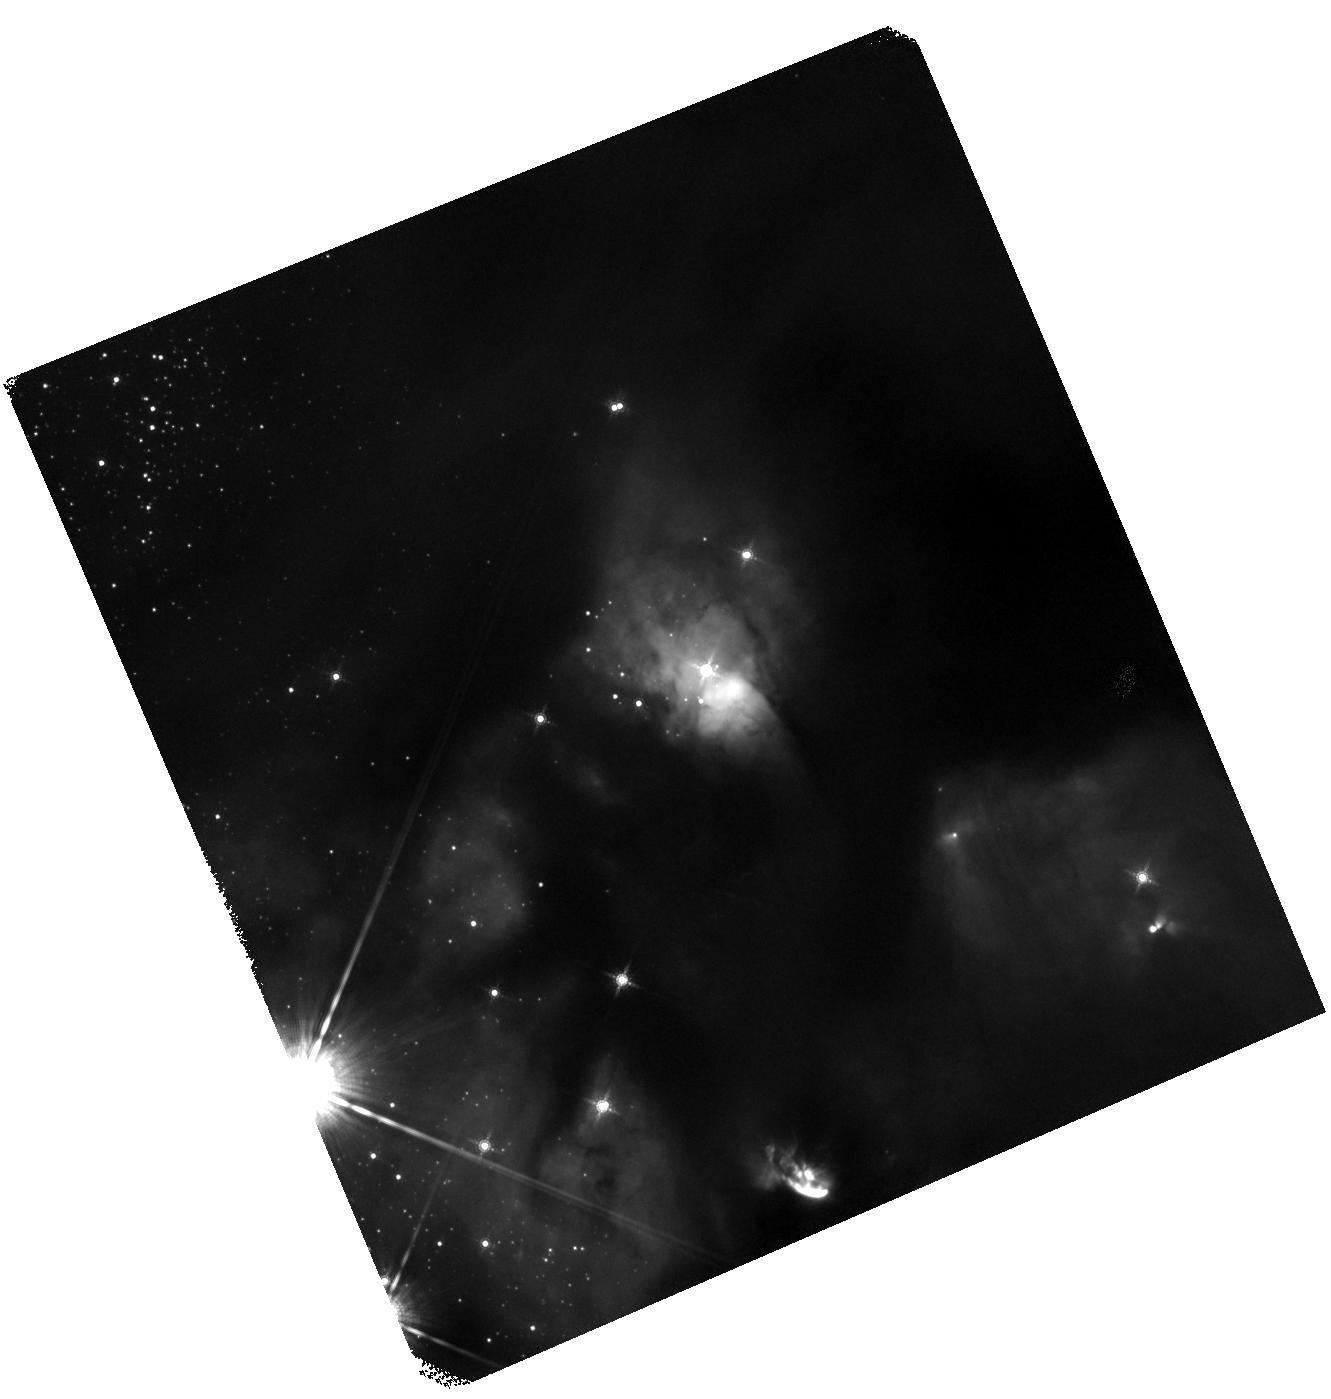
Target: J2773119.78-020137.54
Instrument: WFC3/IR
Filter: F160W
Exposure: 27 min
Observation ID: hst_14181_2e_wfc3_ir_f160w_iczc2e

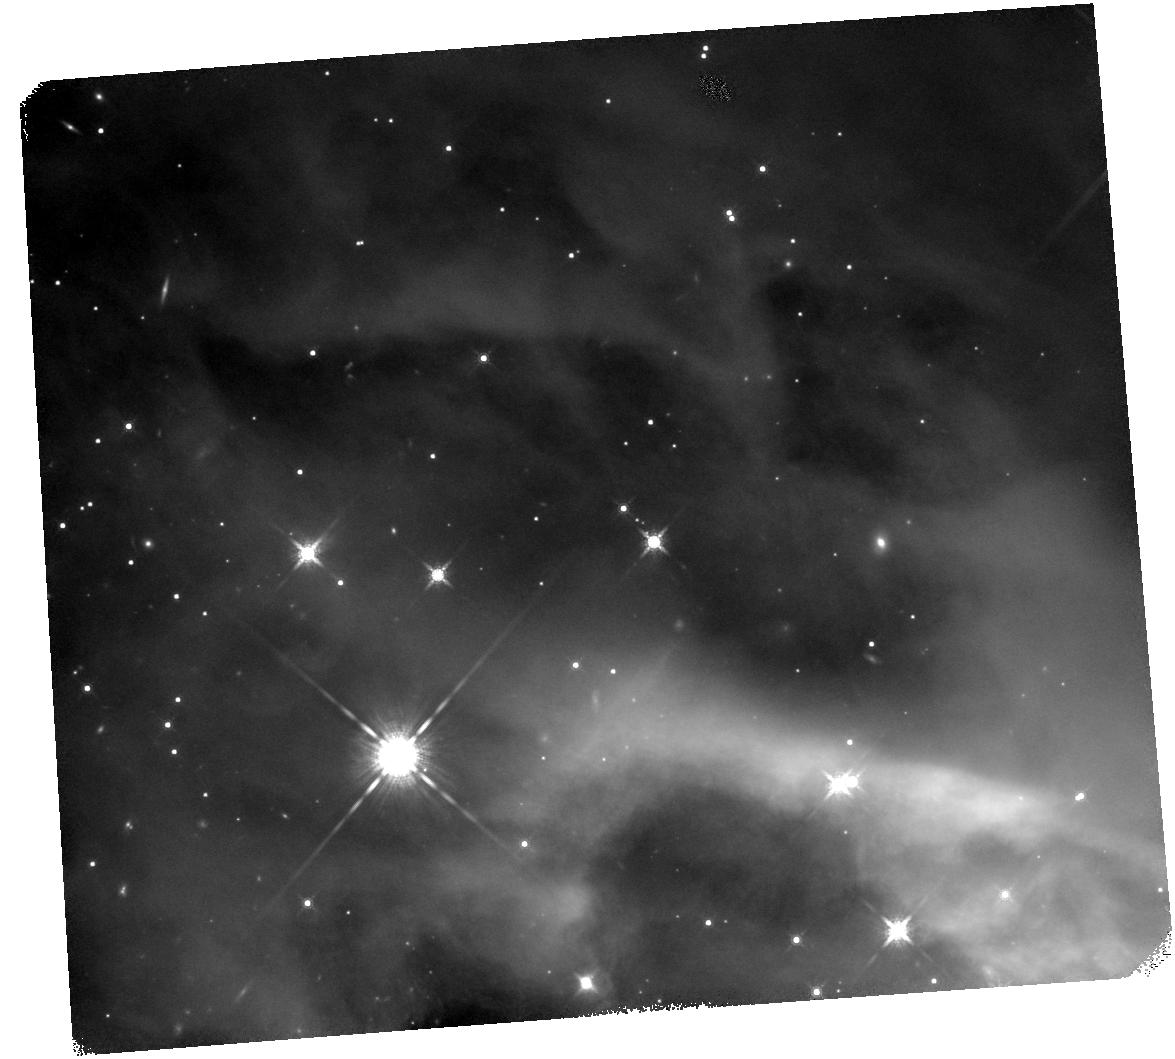
Target: J3152920.49+681155.07
Instrument: WFC3/IR
Filter: F160W
Exposure: 27 min
Observation ID: hst_14181_7m_wfc3_ir_f160w_iczc7m

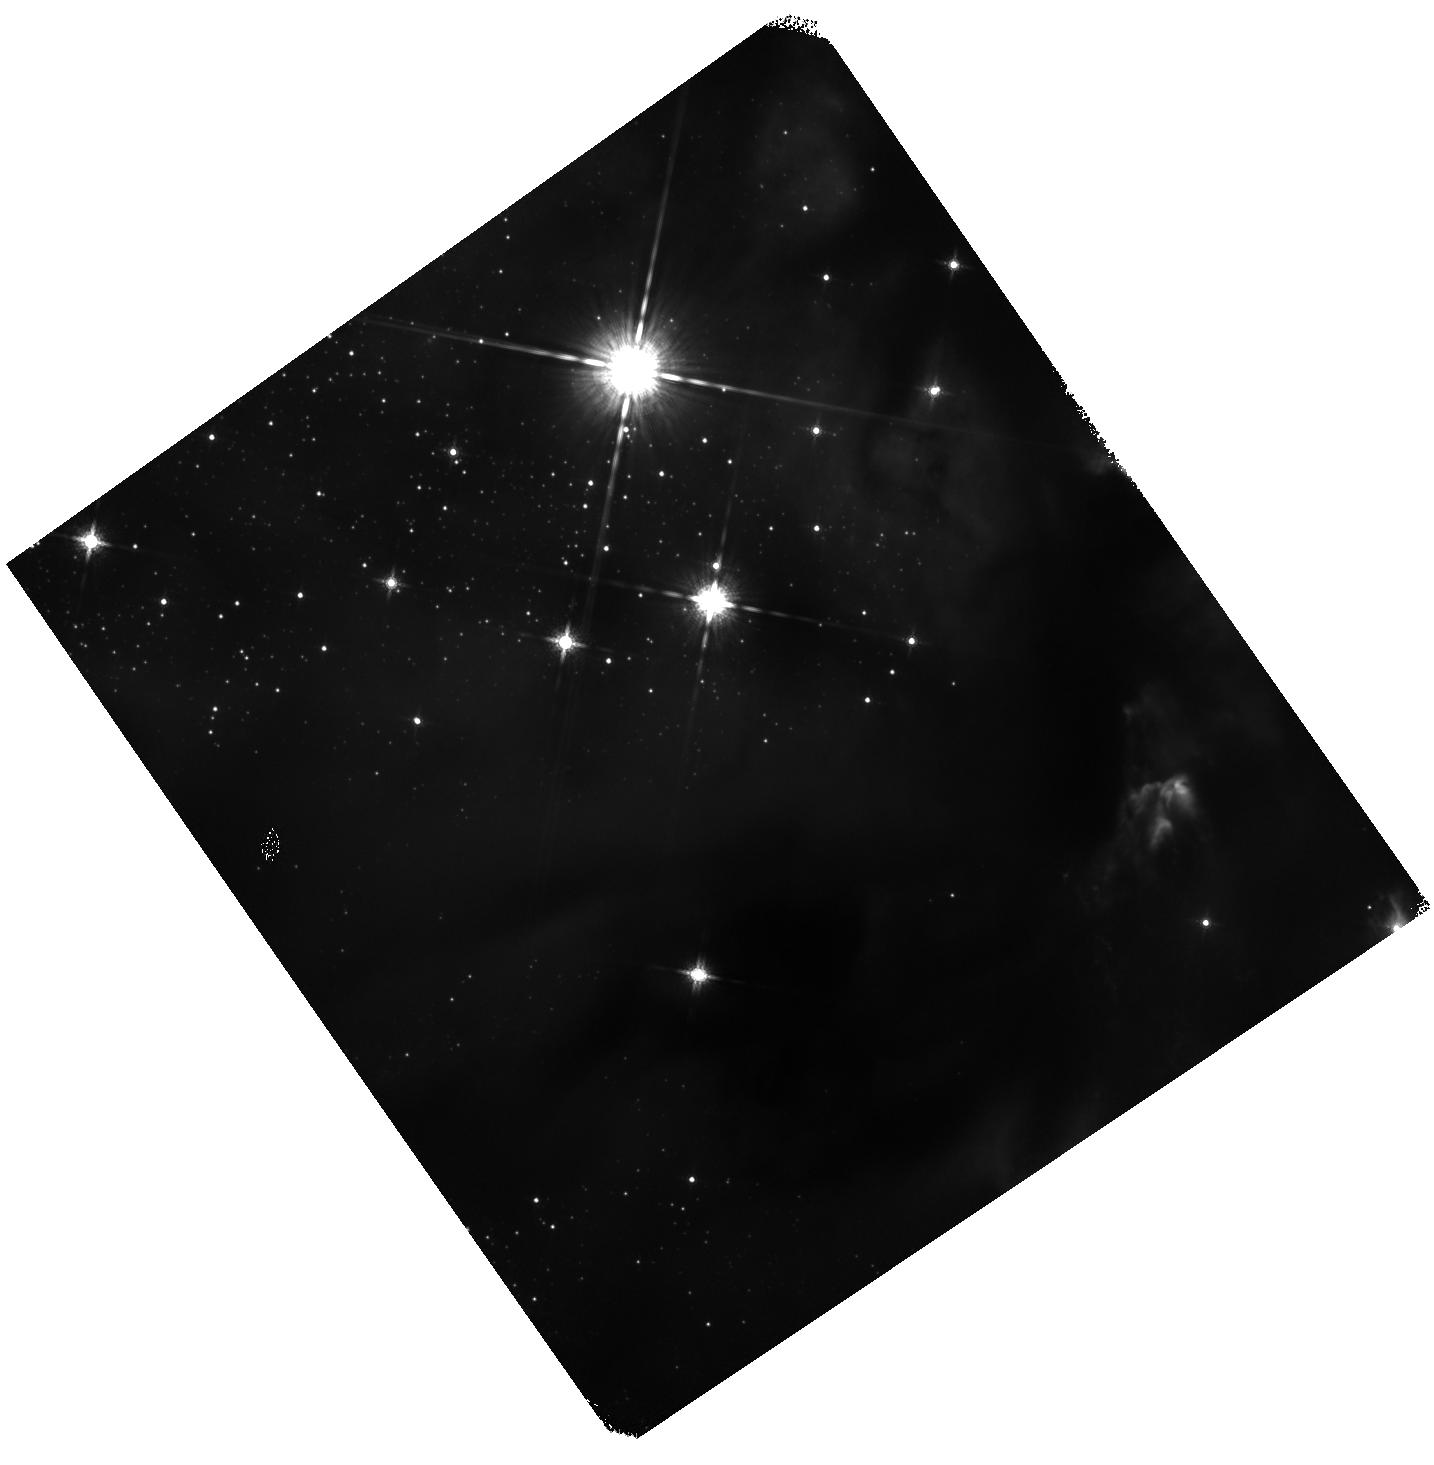
Target: J2773137.85-020320.77
Instrument: WFC3/IR
Filter: F160W
Exposure: 27 min
Observation ID: hst_14181_2g_wfc3_ir_f160w_iczc2g

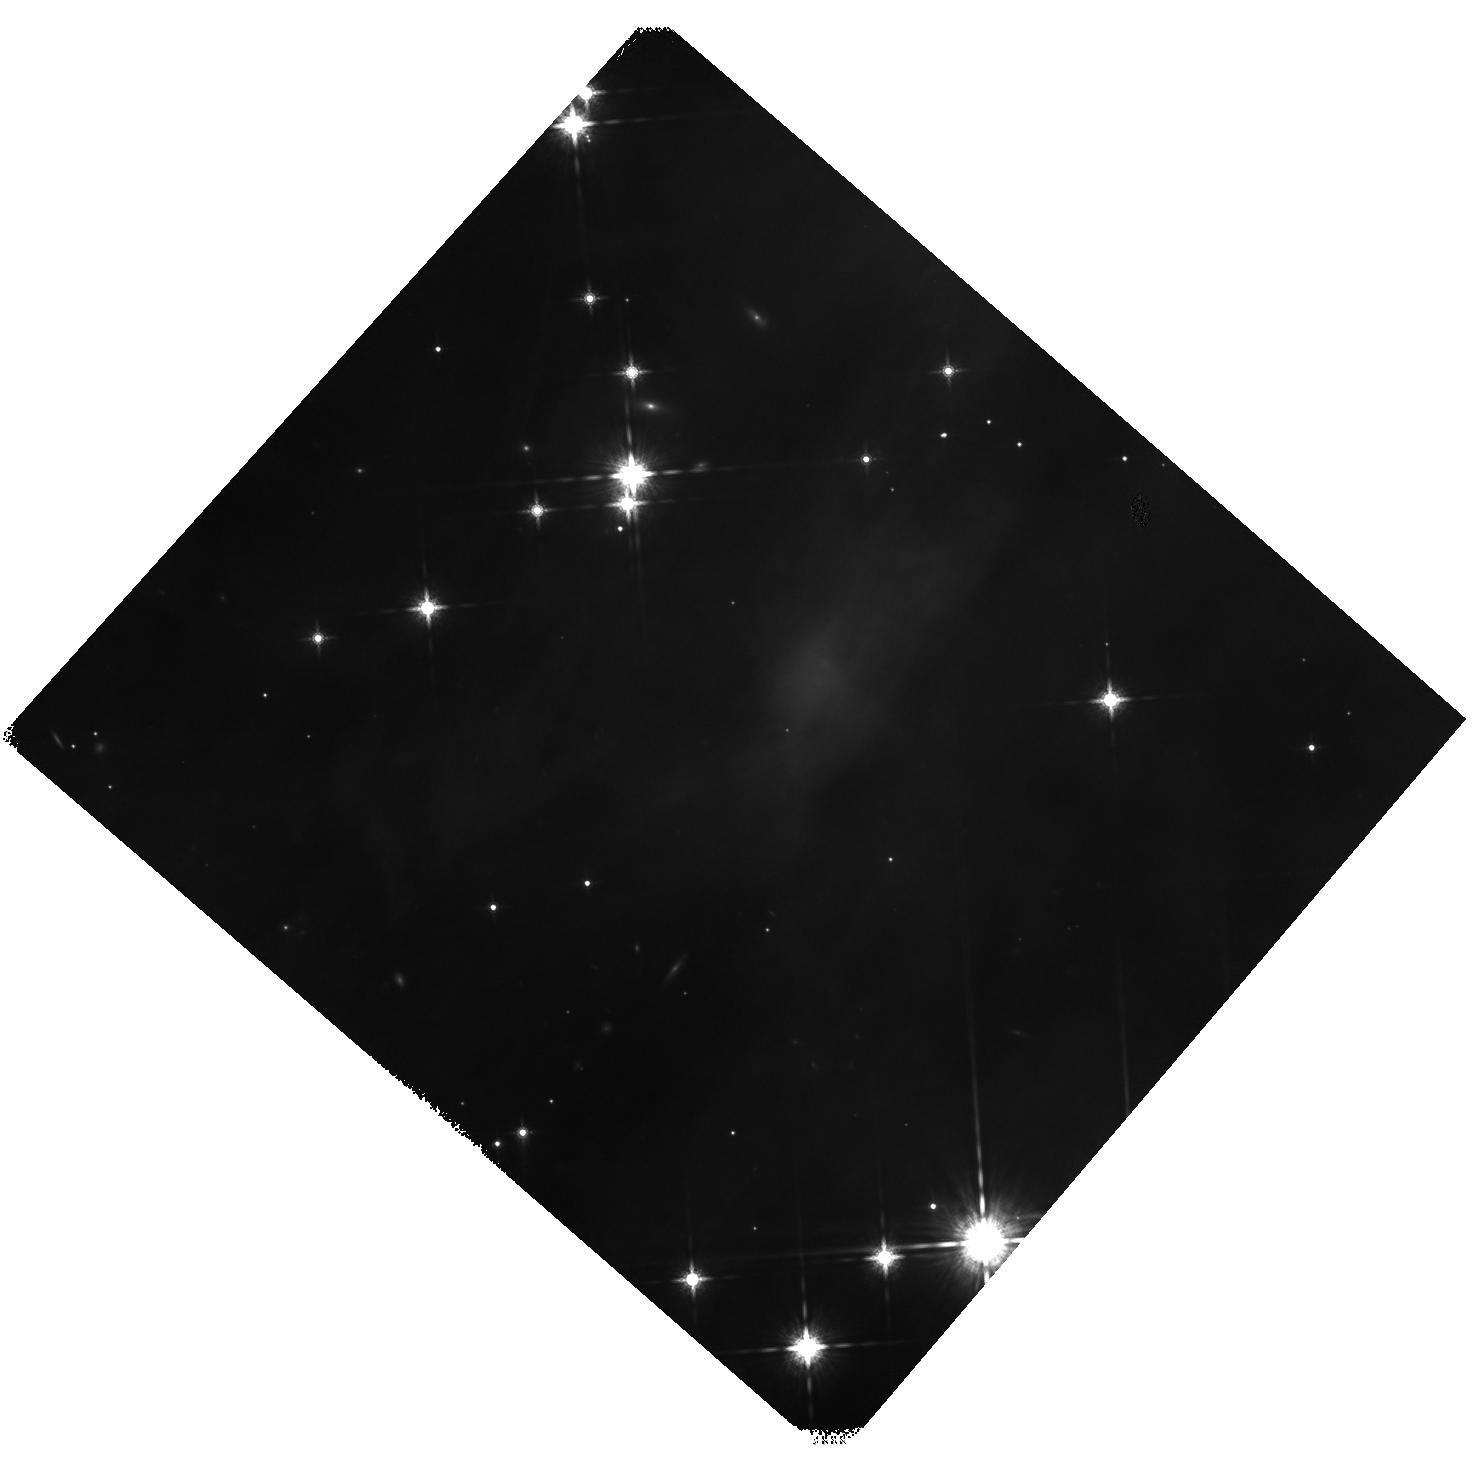
Target: HOPS382
Instrument: WFC3/IR
Filter: F160W
Exposure: 27 min
Observation ID: hst_14181_25_wfc3_ir_f160w_iczc25

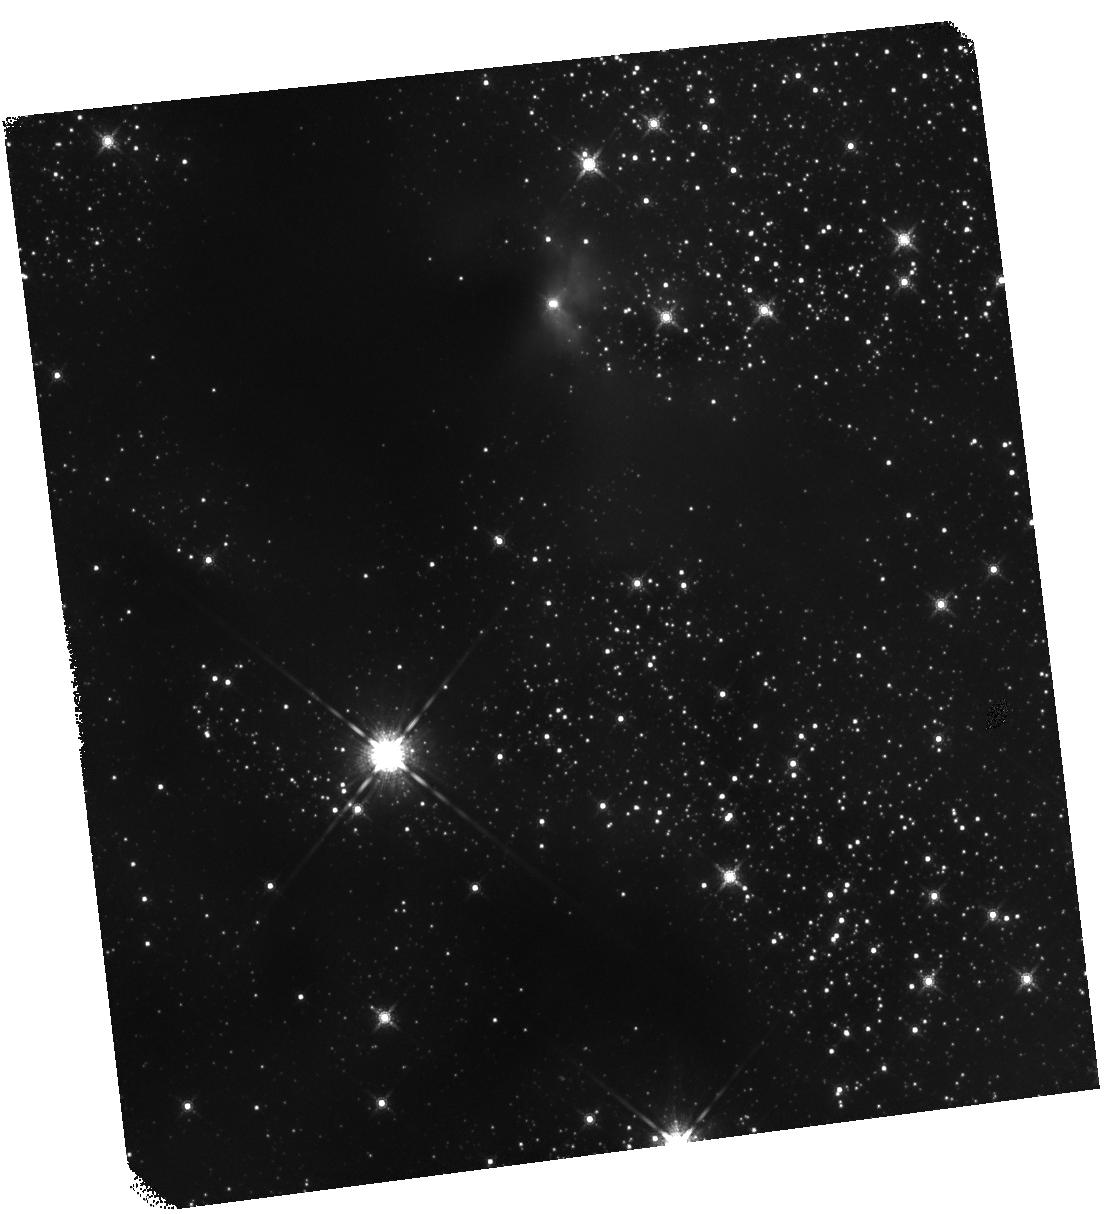
Target: J2800431.06+001541.84
Instrument: WFC3/IR
Filter: F160W
Exposure: 27 min
Observation ID: hst_14181_4v_wfc3_ir_f160w_iczc4v

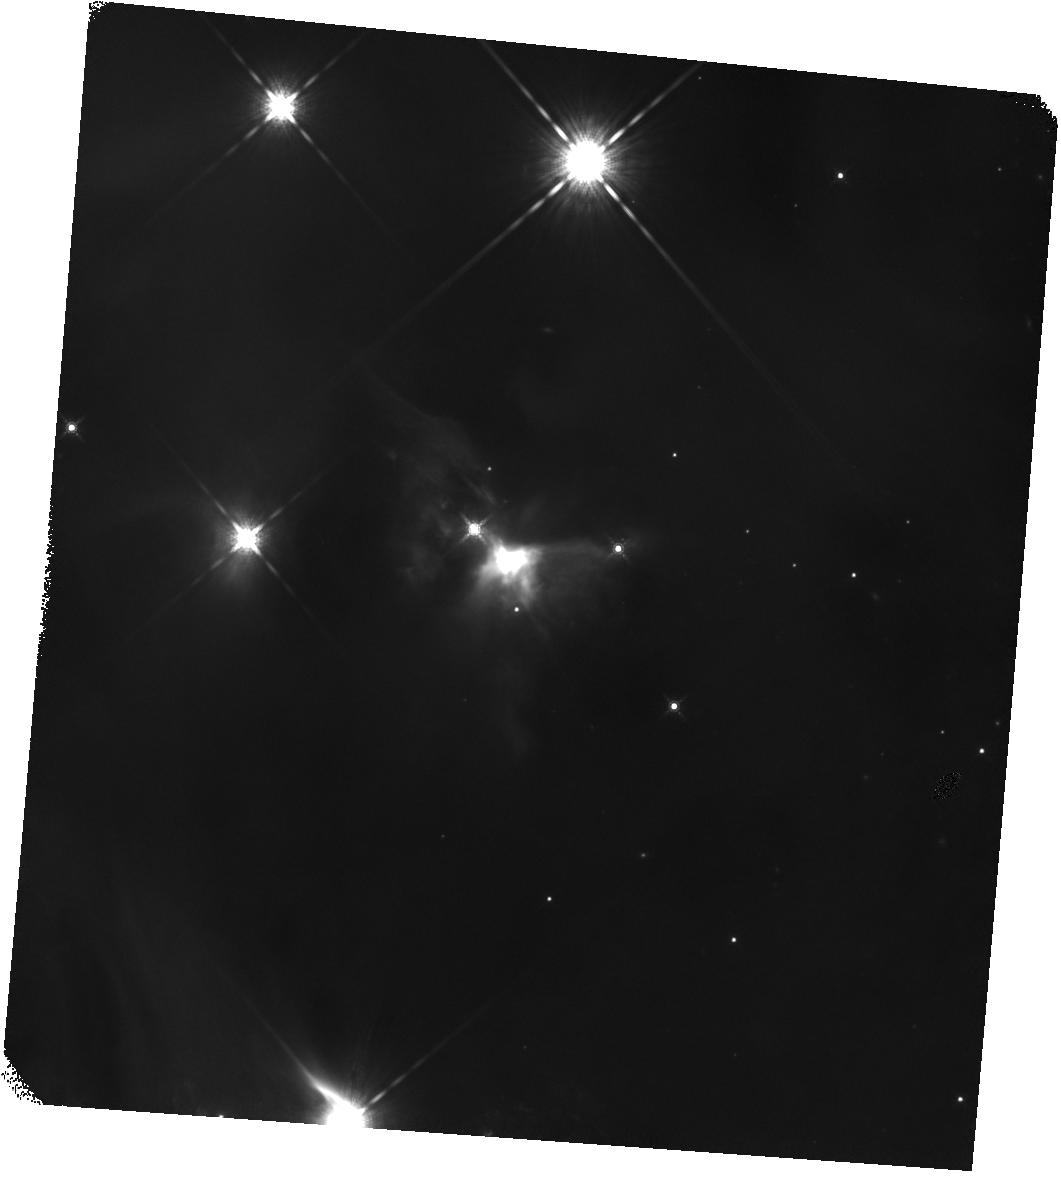
Target: J3141650.20+773657.92
Instrument: WFC3/IR
Filter: F160W
Exposure: 27 min
Observation ID: hst_14181_7r_wfc3_ir_f160w_iczc7r

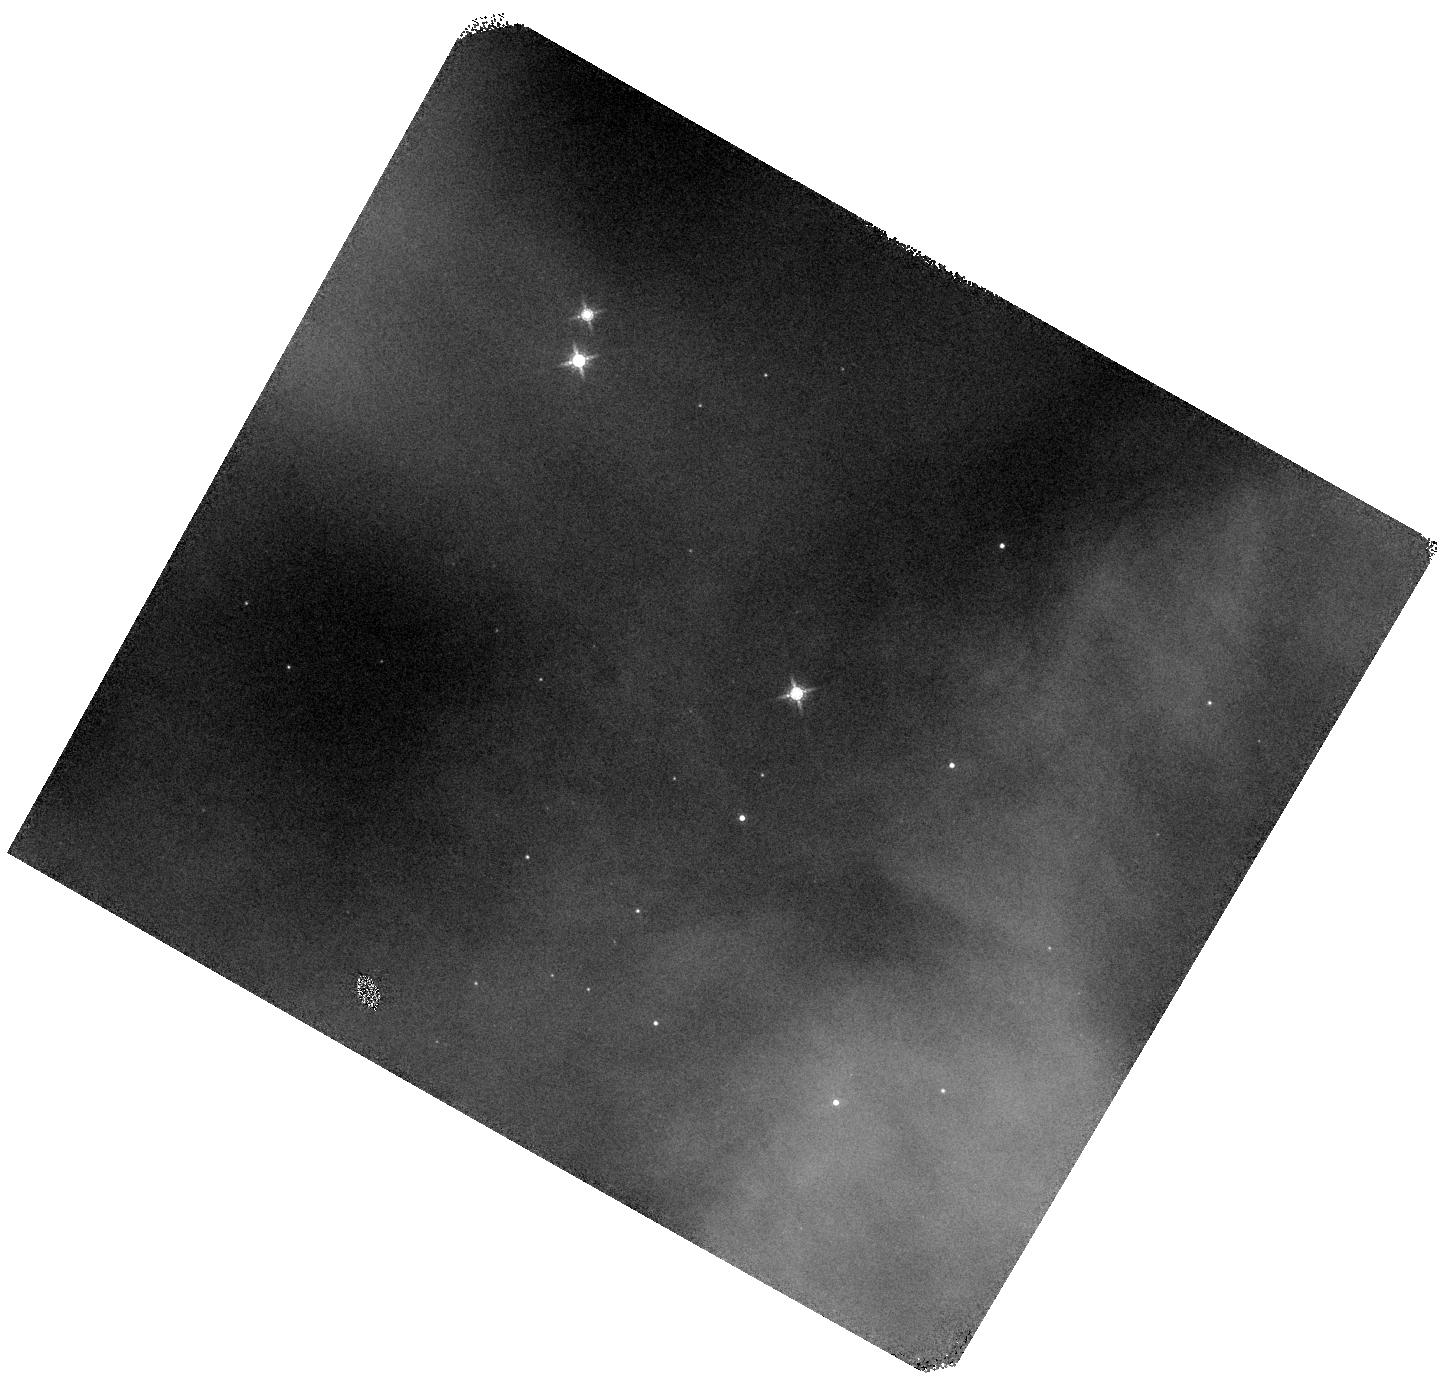
Target: J2464006.92-242714.31
Instrument: WFC3/IR
Filter: F160W
Exposure: 27 min
Observation ID: hst_14181_0b_wfc3_ir_f160w_iczc0b

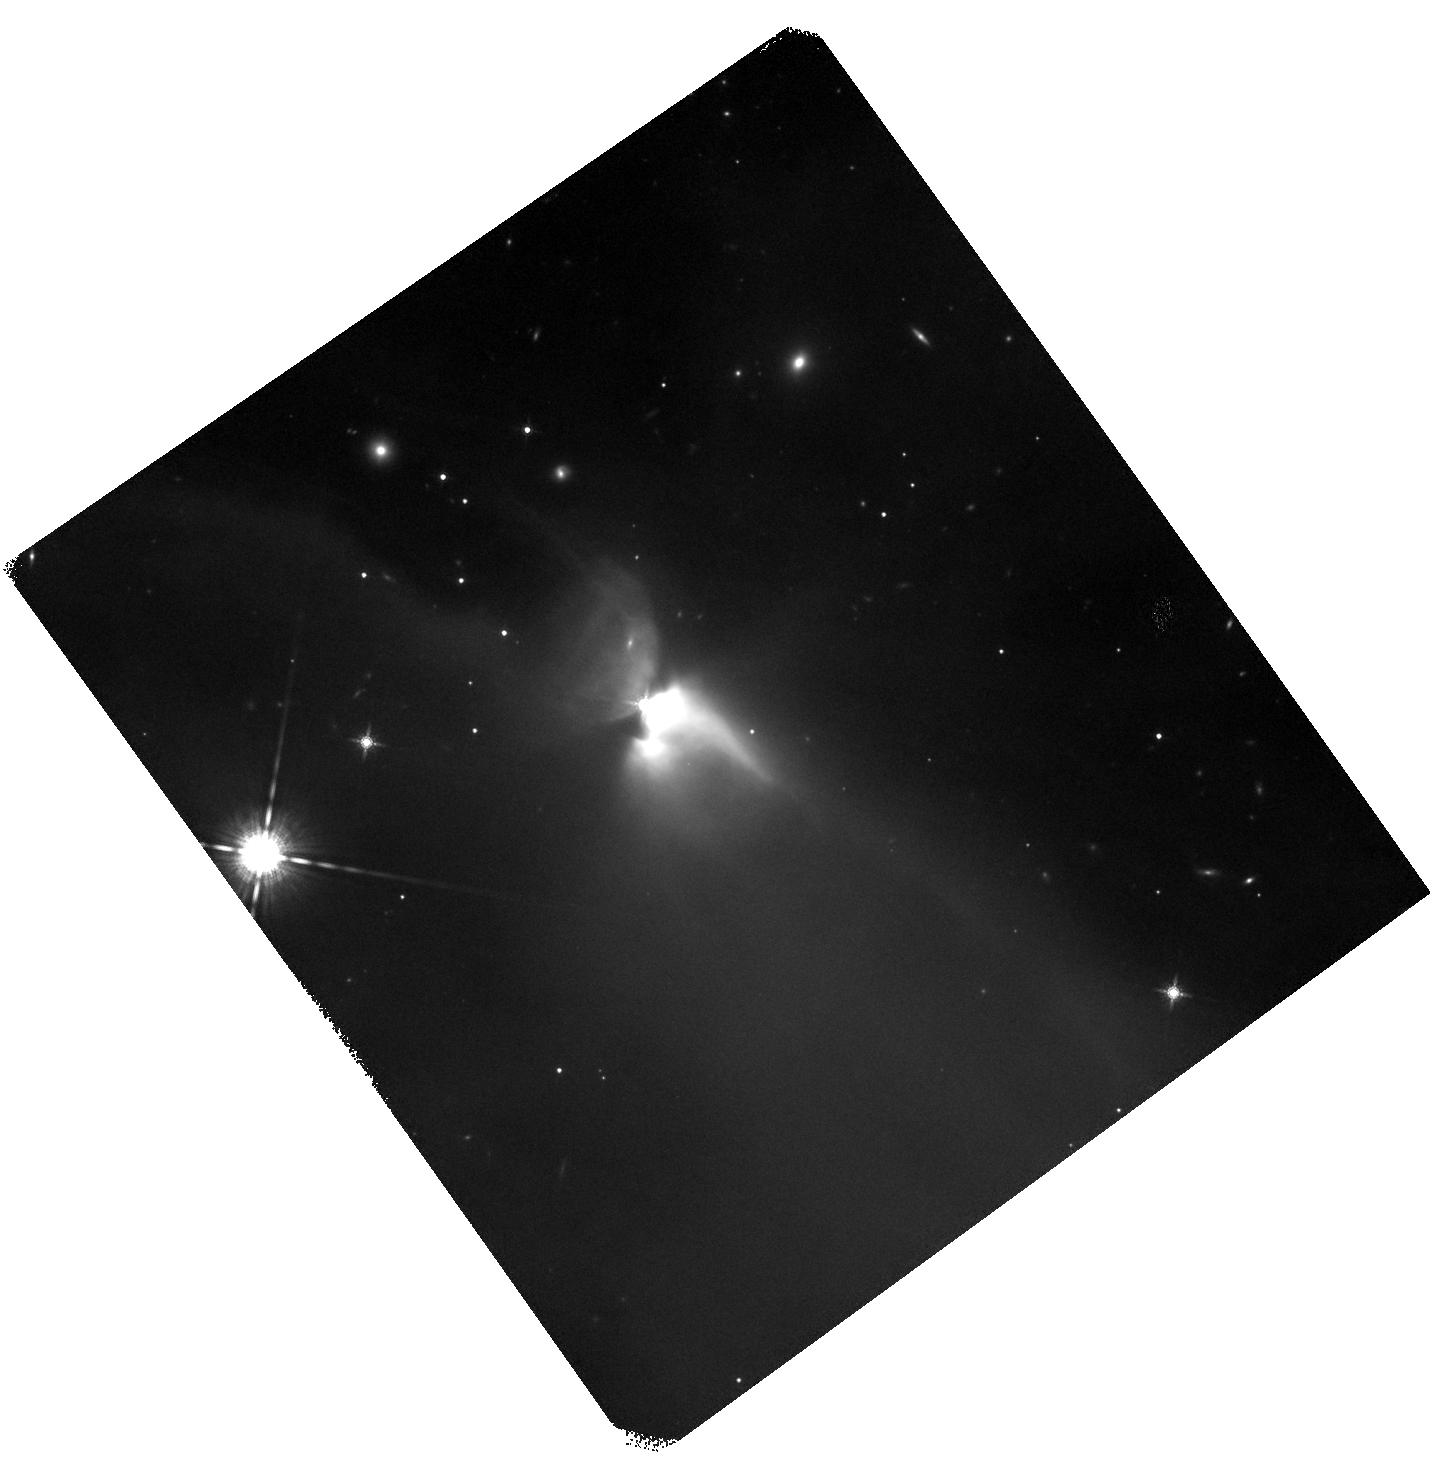
Target: J530717.61+310240.84
Instrument: WFC3/IR
Filter: F160W
Exposure: 27 min
Observation ID: hst_14181_66_wfc3_ir_f160w_iczc66

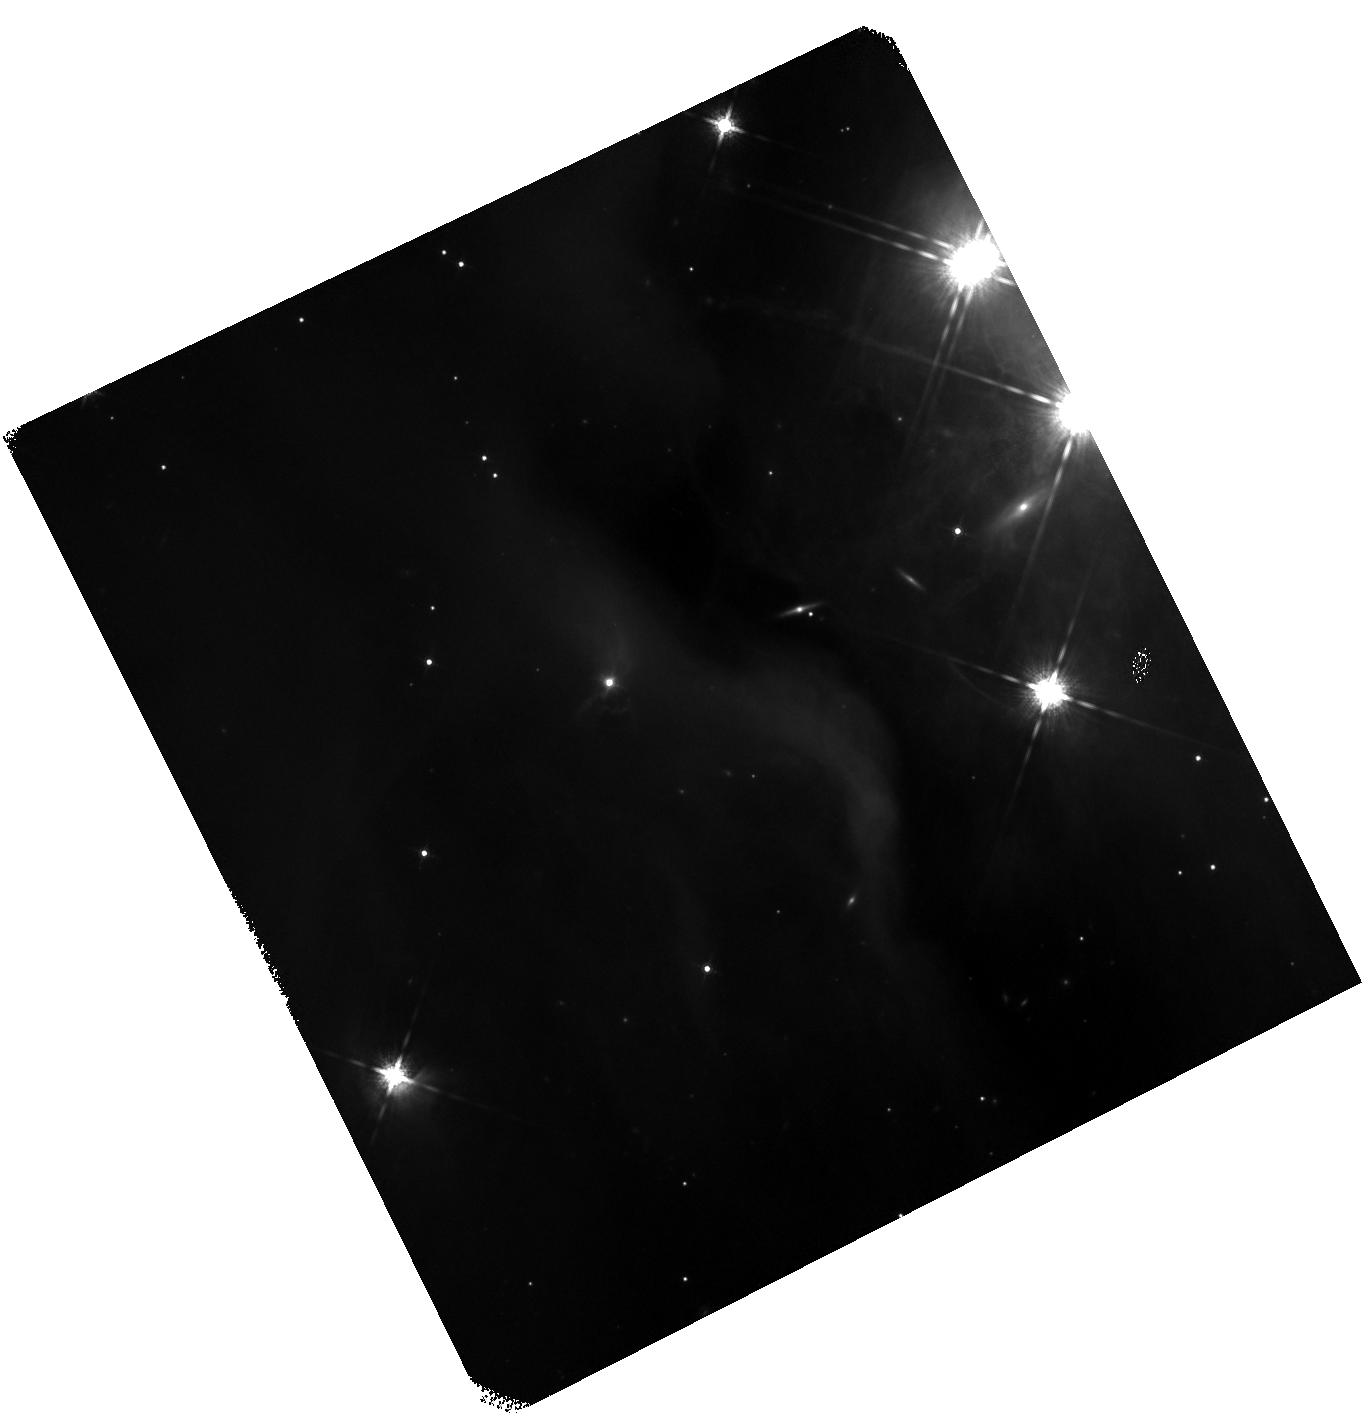
Target: J553032.54+314802.05
Instrument: WFC3/IR
Filter: F160W
Exposure: 27 min
Observation ID: hst_14181_72_wfc3_ir_f160w_iczc72

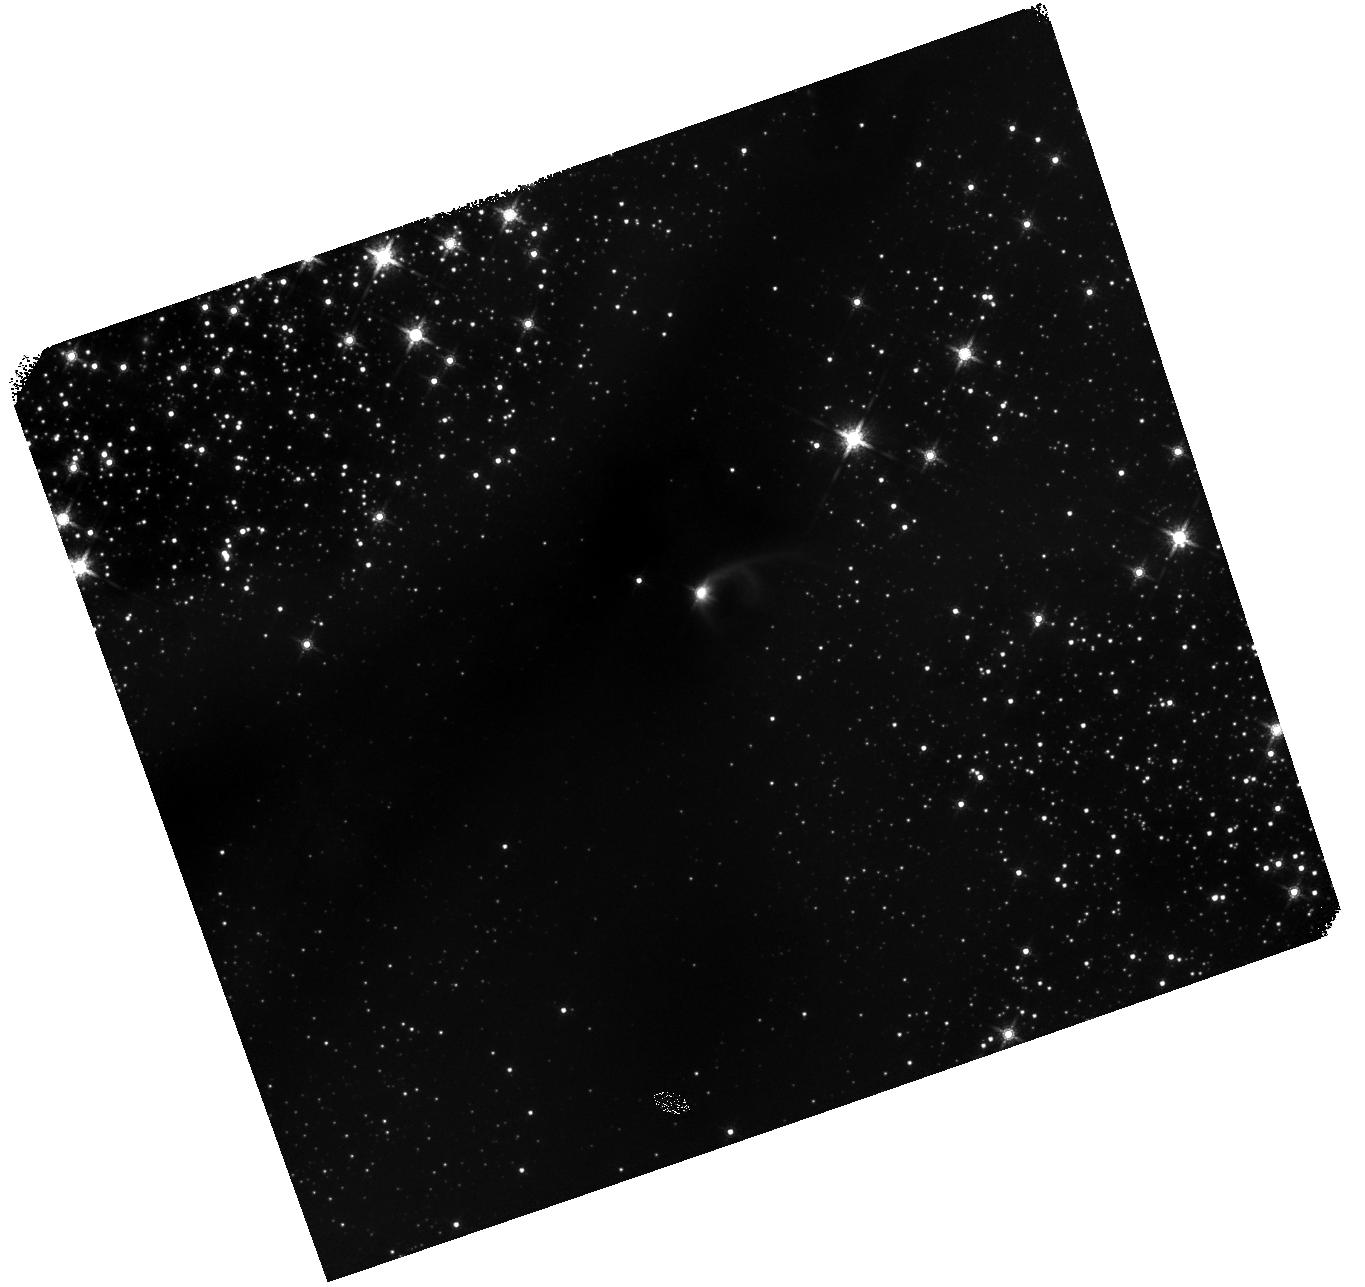
Target: J2772048.37-013854.02
Instrument: WFC3/IR
Filter: F160W
Exposure: 27 min
Observation ID: hst_14181_1k_wfc3_ir_f160w_iczc1k

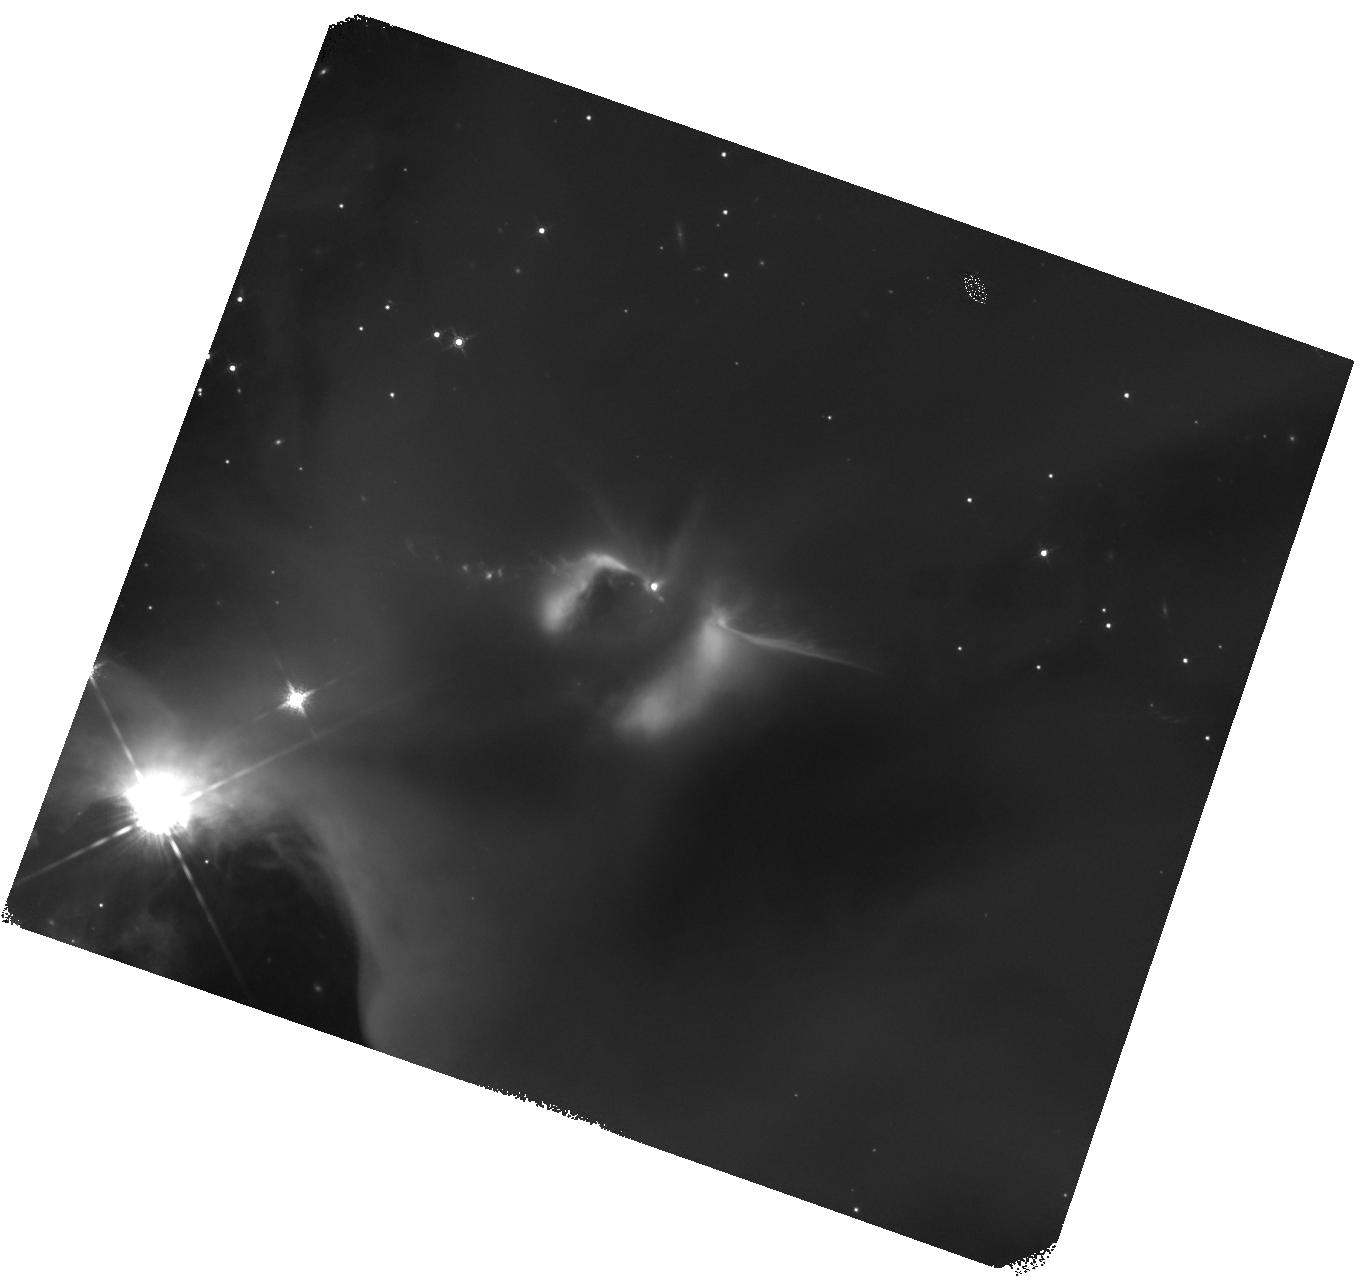
Target: J3150526.05+681306.57
Instrument: WFC3/IR
Filter: F160W
Exposure: 27 min
Observation ID: hst_14181_7p_wfc3_ir_f160w_iczc7p

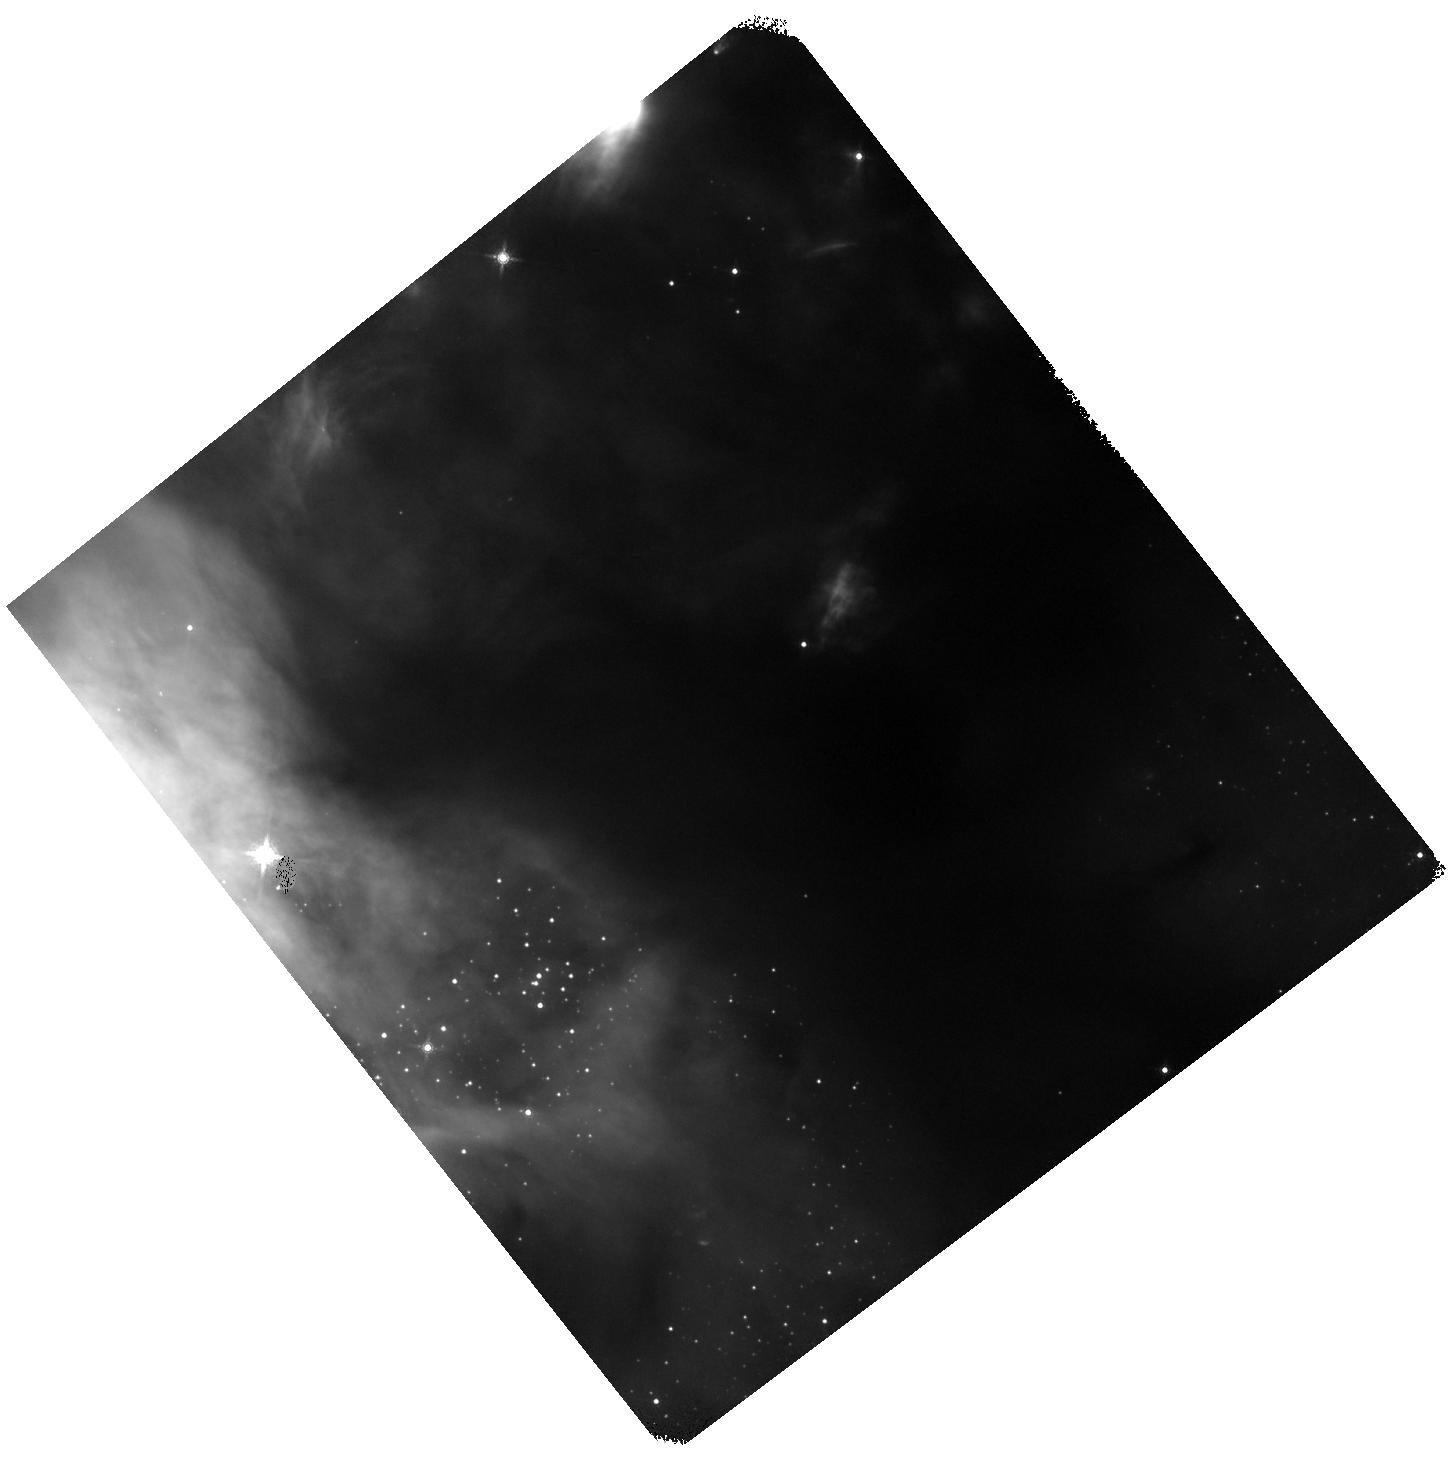
Target: J2772726.75+011514.91
Instrument: WFC3/IR
Filter: F160W
Exposure: 27 min
Observation ID: hst_14181_46_wfc3_ir_f160w_iczc46

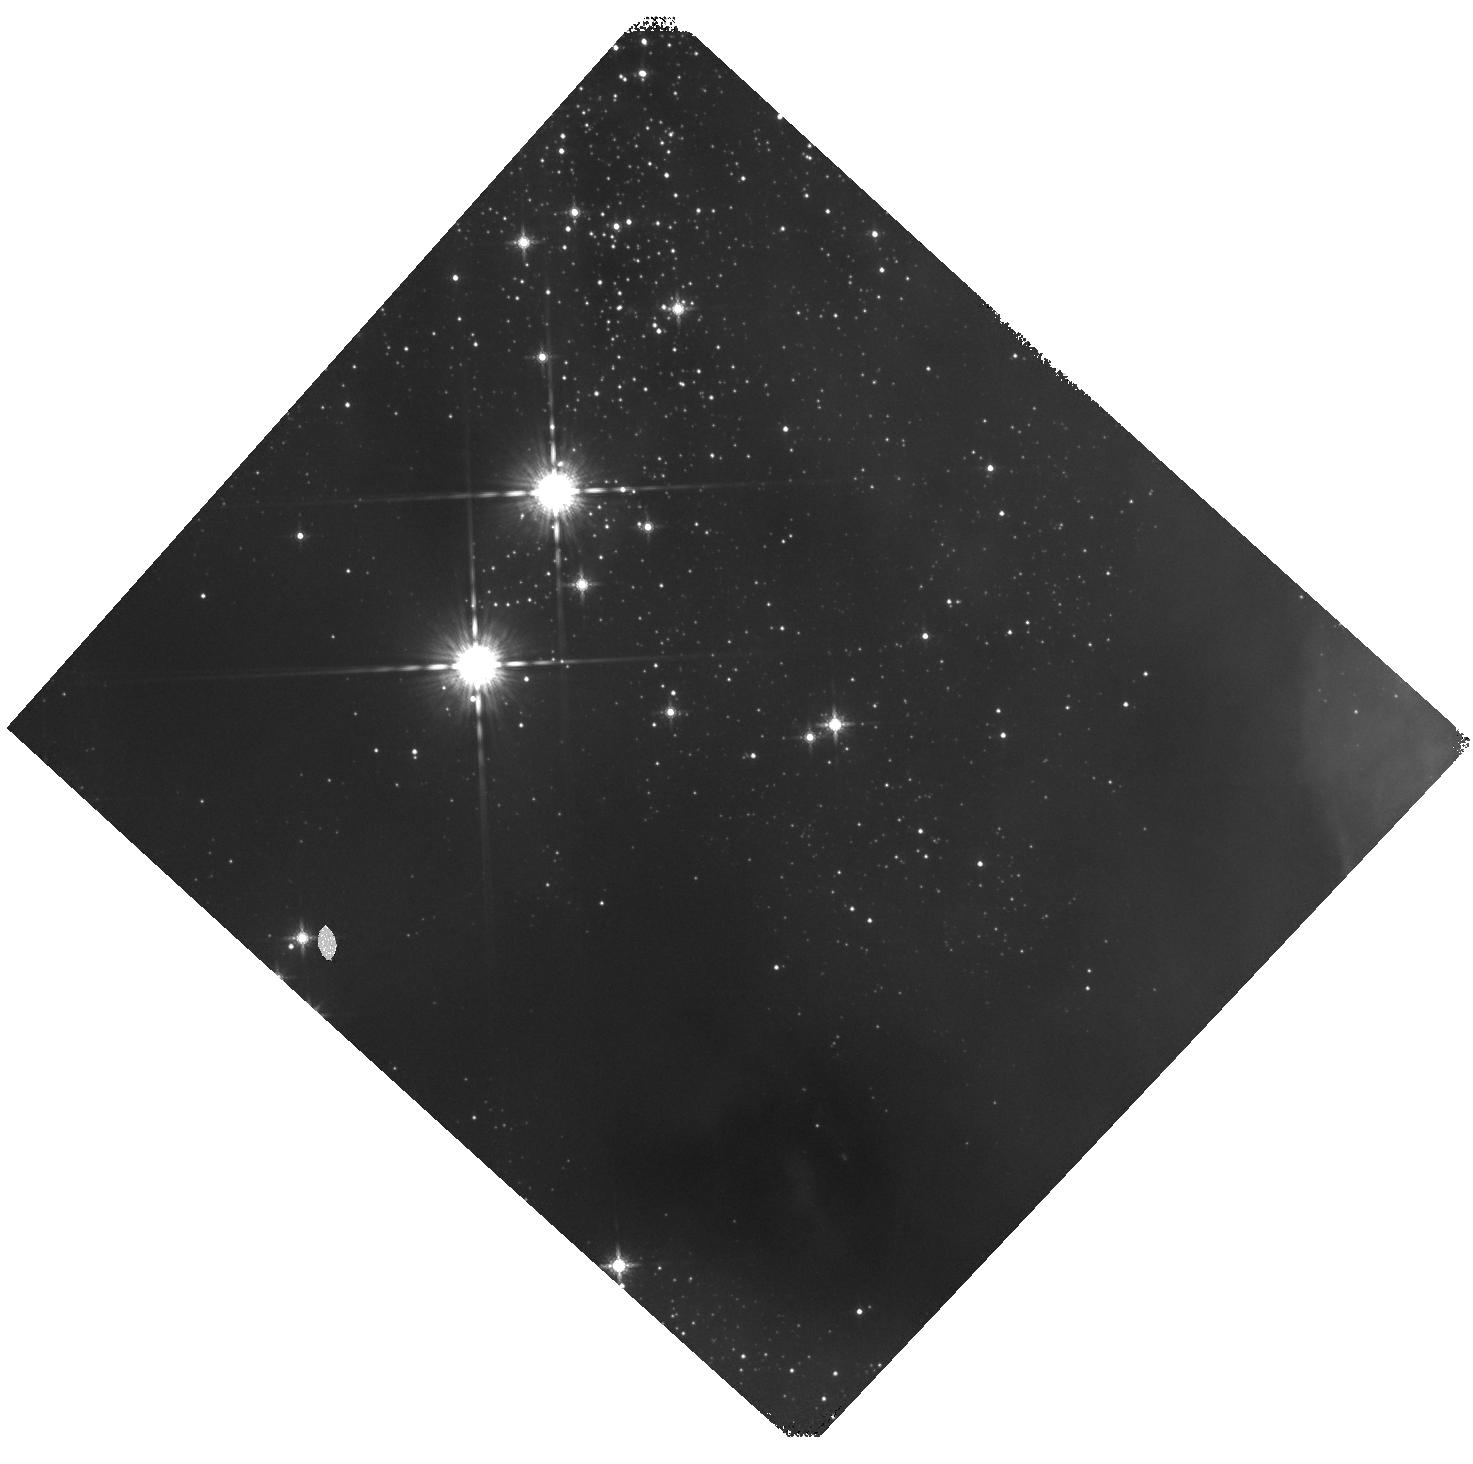
Target: J2775807.14-020031.97
Instrument: WFC3/IR
Filter: F160W
Exposure: 27 min
Observation ID: hst_14181_3x_wfc3_ir_f160w_iczc3x

A Snapshot WFC3 IR Survey of Spitzer/Hershel-Identified Protostars in Nearby Molecular Clouds (PI: Megeath, Tom)

We propose a Snapshot survey targeting 312 protostars identified with Spitzer and Herschel in molecular clouds within 420 pc of the Sun, complementing a WFC3/NICMOS survey of the Orion molecular clouds (420 pc). While Spitzer and Herschel can obtain the SEDs of protostars, HST imaging with WFC3 can resolve protostars with spatial resolutions of 100 AU or less, probing the structure of infalling protostellar envelopes through light scattered by dust grains in the envelopes, detecting protostellar disks in absorption, and identifing faint companions to the protostars. This survey will increase significantly the number of protostars imaged at this resolution and will impact several key problems. With these data we can i.) determine the incidence of protostellar multiplicity and the dependence of multiplicity on the birth environment, ii.) assess the role outflows play in halting accretion by the clearing of protostellar envelopes, and iii.) measure the properties of potentially planet forming disks during the protostellar phase. The protostars have been selected from the Spitzer c2d, Gould Belt, Taurus and Orion Surveys. Even if 1/3 of the targets are observed, as expected for a snapshot proposal, this will be 2nd largest, high angular resoluton protostar survey to date.